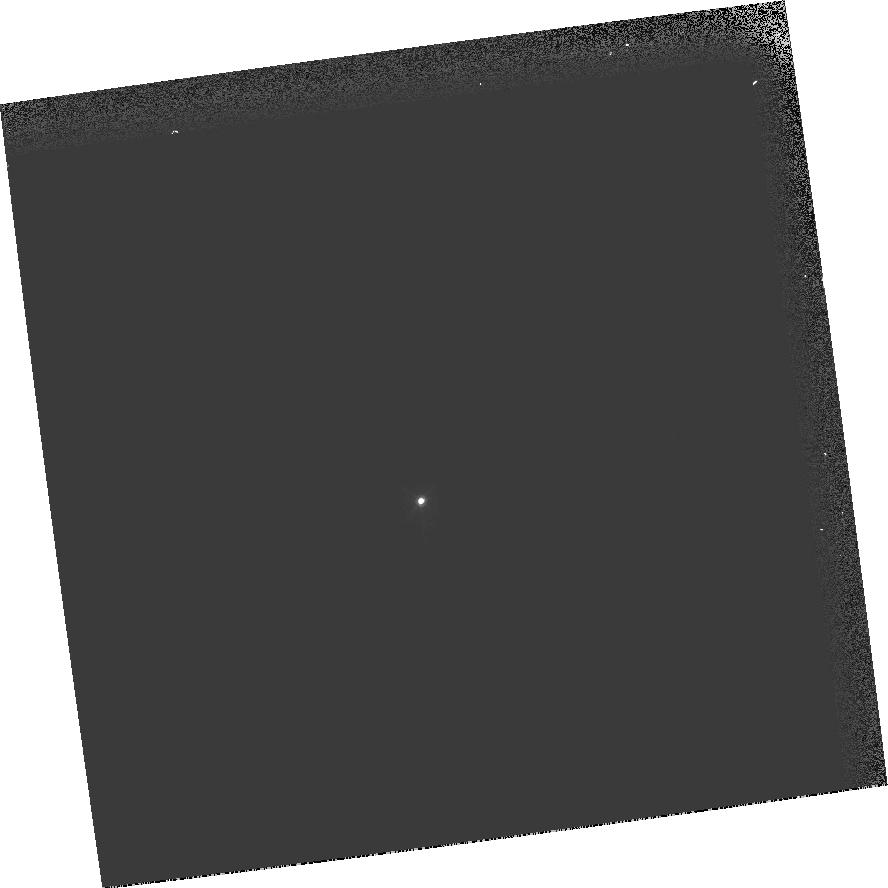
Target: GRW+70D5824
Instrument: WFPC2/PC
Filter: F547M
Exposure: 1 min
Observation ID: hst_8829_13_wfpc2_pc_f547m_u68w13

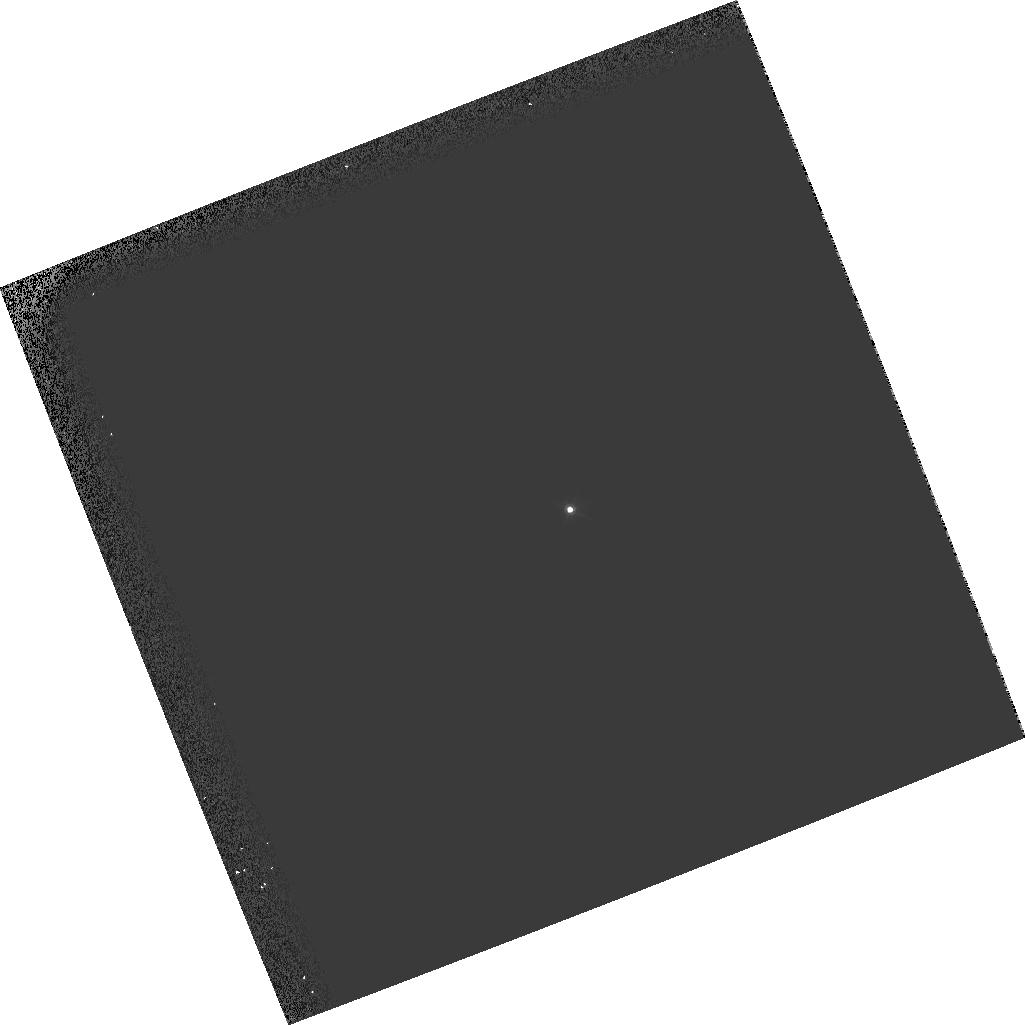
Target: GRW+70D5824
Instrument: WFPC2/PC
Filter: F547M
Exposure: 1 min
Observation ID: hst_8829_09_wfpc2_pc_f547m_u68w09

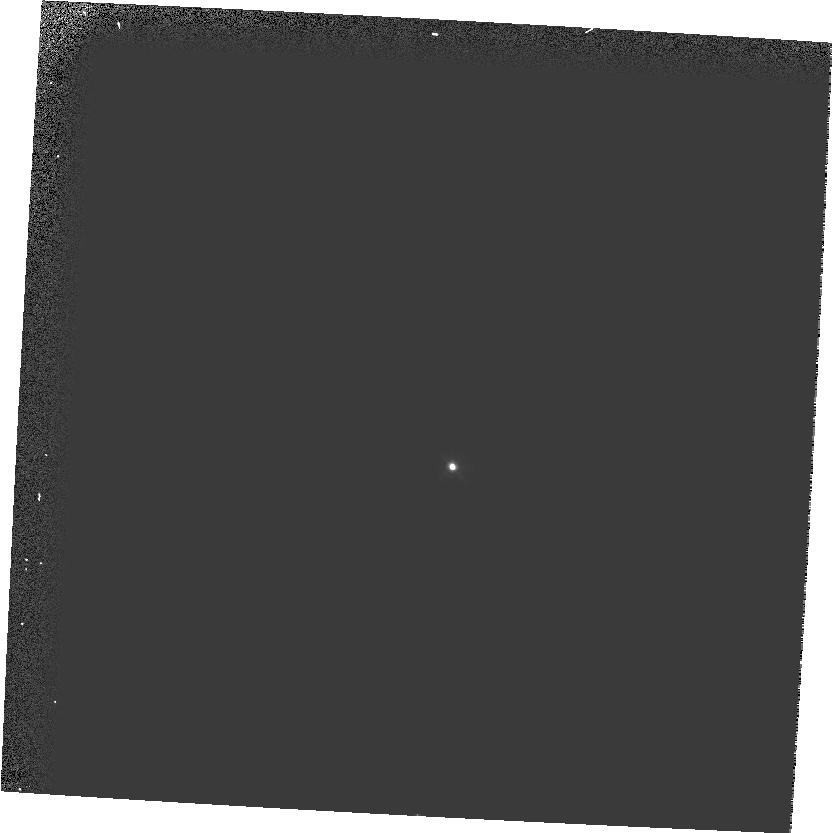
Target: GRW+70D5824
Instrument: WFPC2/PC
Filter: F547M
Exposure: 1 min
Observation ID: hst_8829_10_wfpc2_pc_f547m_u68w10

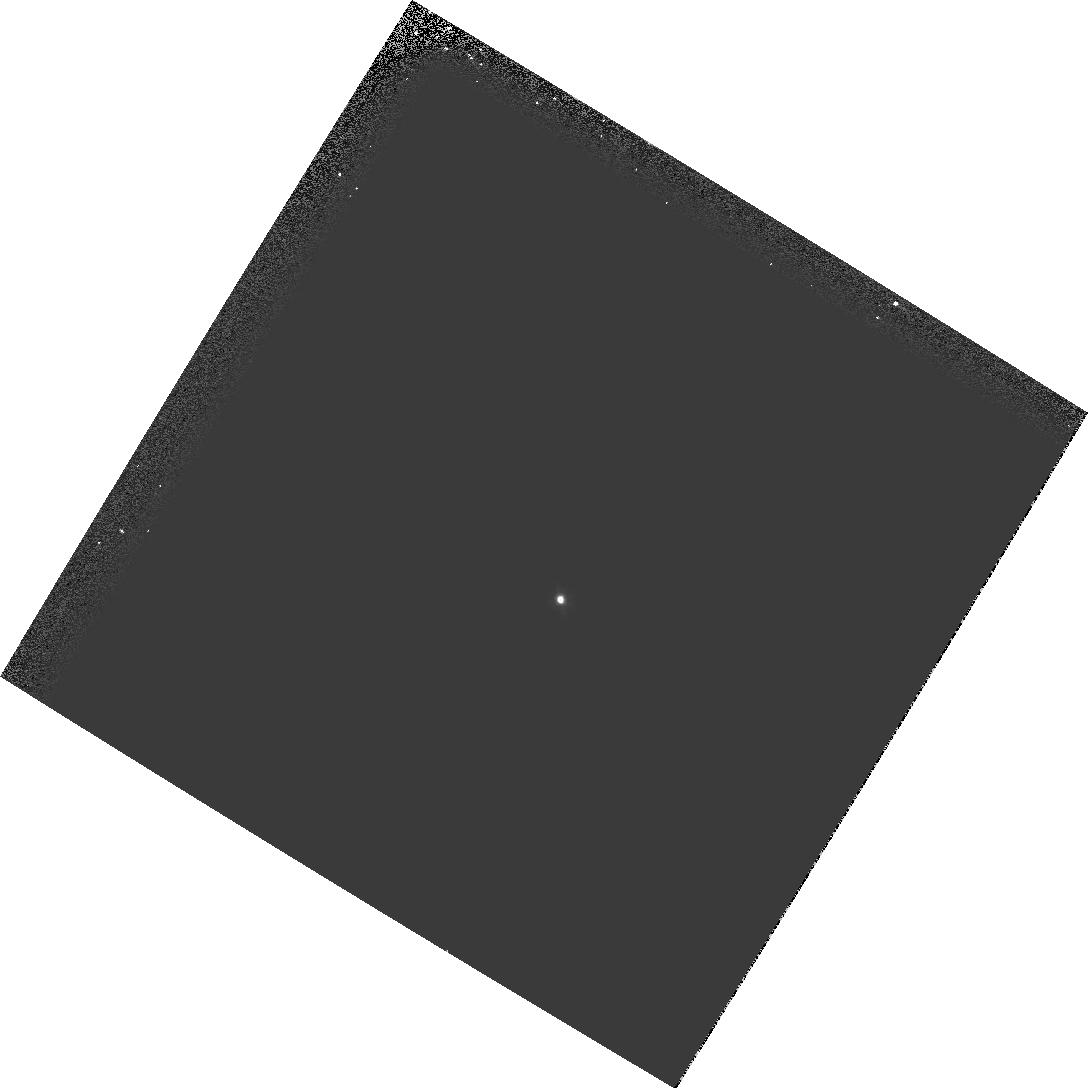
Target: GRW+70D5824
Instrument: WFPC2/PC
Filter: F547M
Exposure: 1 min
Observation ID: hst_8829_11_wfpc2_pc_f547m_u68w11

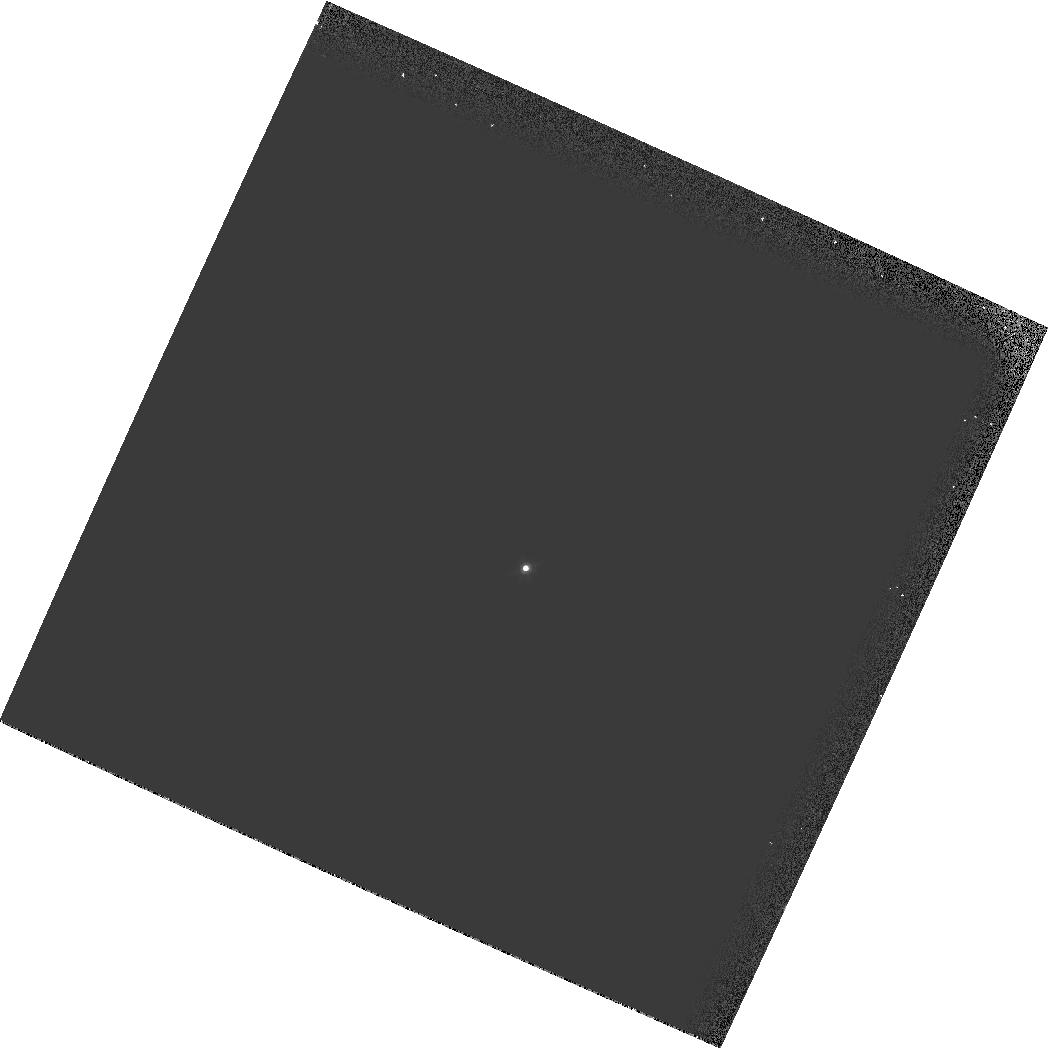
Target: GRW+70D5824
Instrument: WFPC2/PC
Filter: F547M
Exposure: 1 min
Observation ID: hst_8829_14_wfpc2_pc_f547m_u68w14

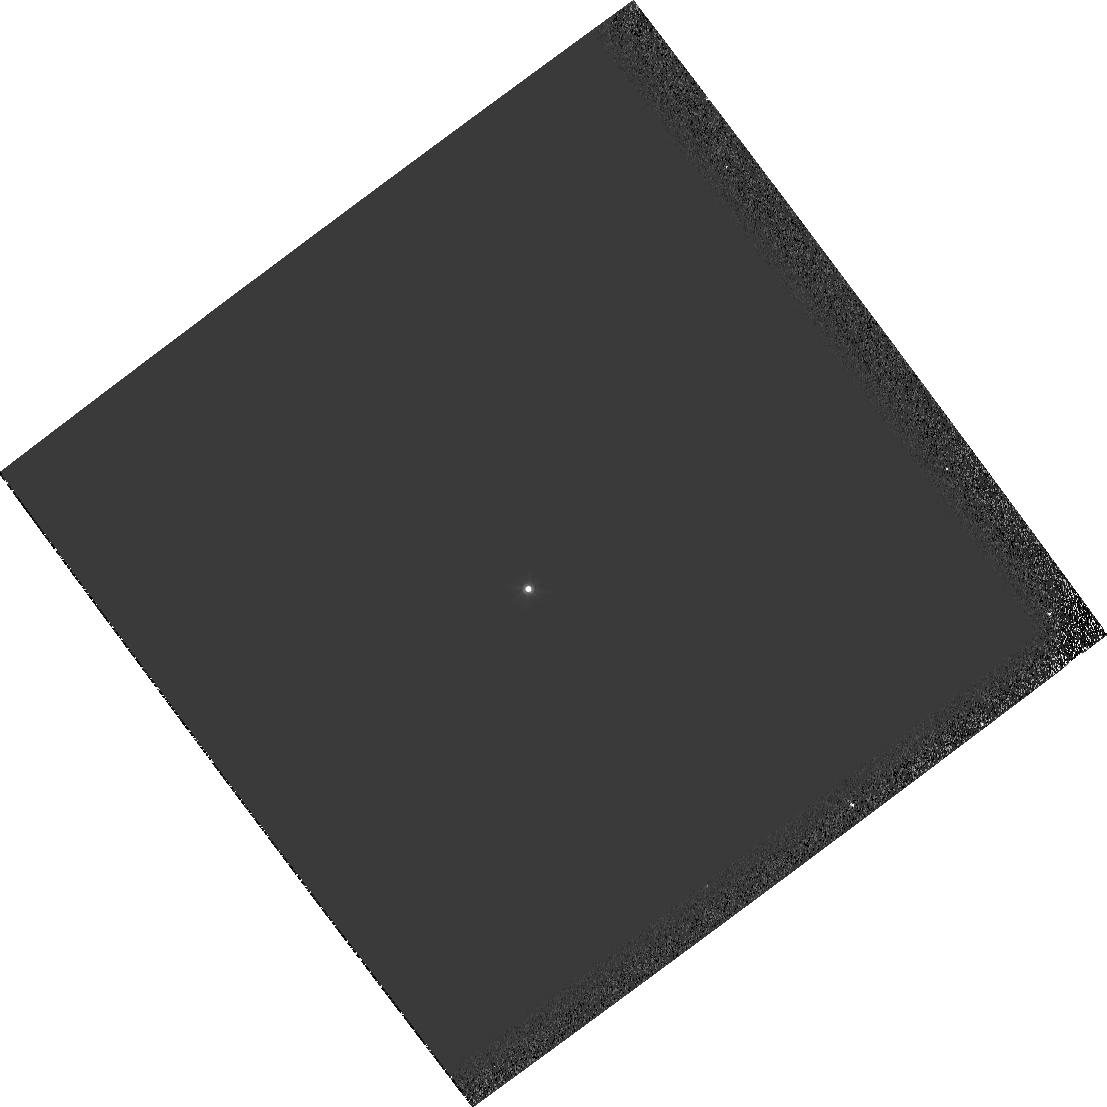
Target: GRW+70D5824
Instrument: WFPC2/PC
Filter: F547M
Exposure: 1 min
Observation ID: hst_8829_02_wfpc2_pc_f547m_u68w02

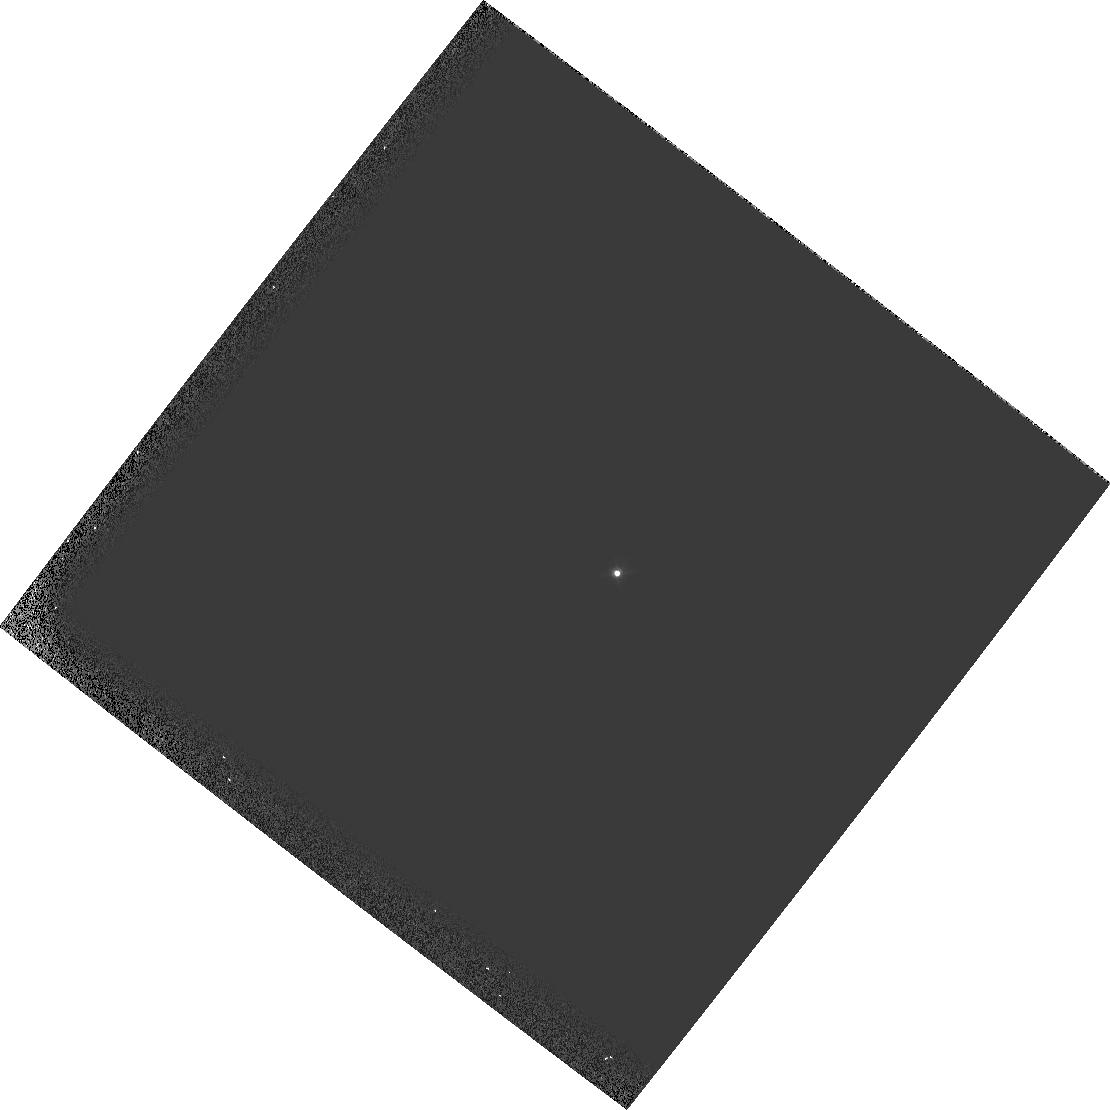
Target: GRW+70D5824
Instrument: WFPC2/PC
Filter: F547M
Exposure: 1 min
Observation ID: hst_8829_08_wfpc2_pc_f547m_u68w08

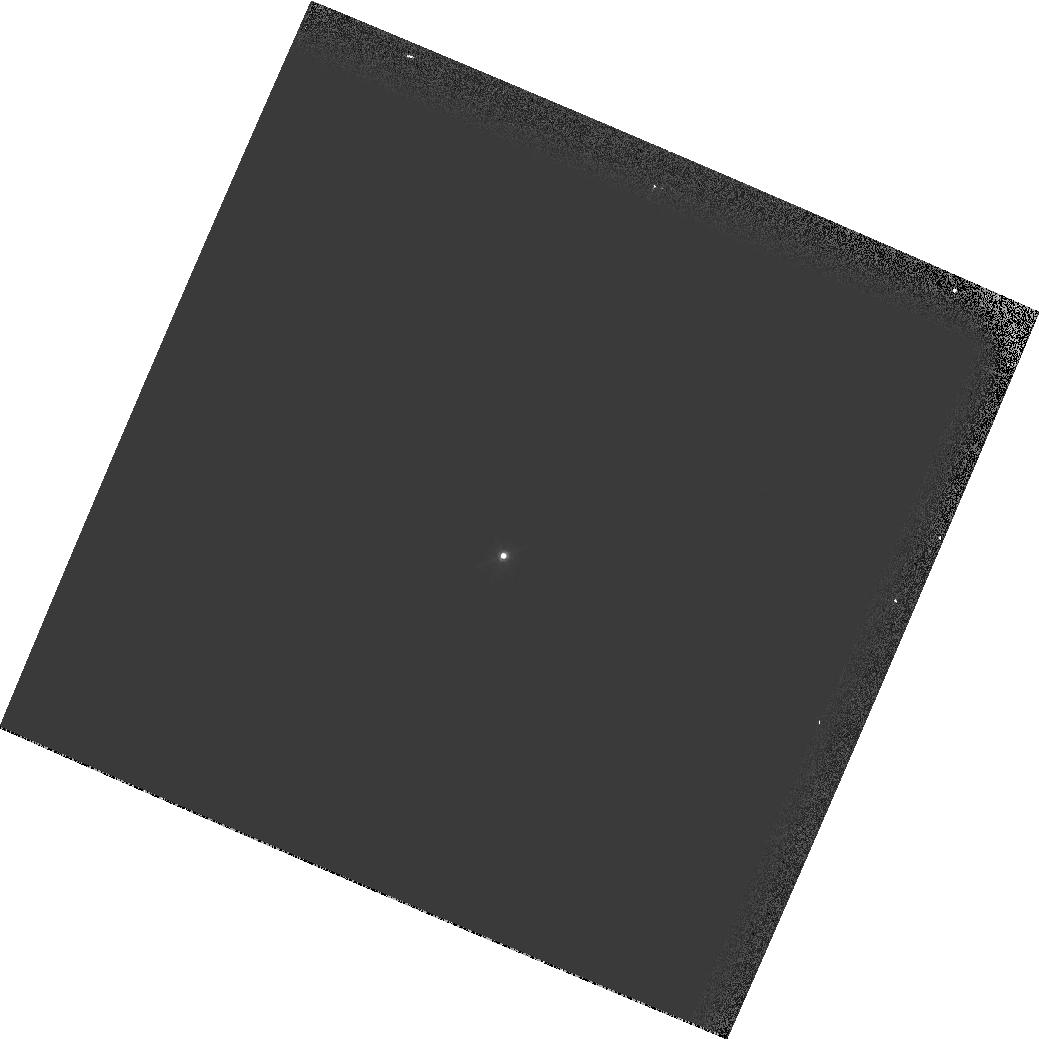
Target: GRW+70D5824
Instrument: WFPC2/PC
Filter: F547M
Exposure: 1 min
Observation ID: hst_8829_01_wfpc2_pc_f547m_u68w01

Observatory Focus Monitor (PI: Gilliland, Ronald L)

The HST focus drifts slowly and shows evidence of undergoing slips of a few microns at random times. The rate of the WFPC2 monitoring program is insufficient to track and/or understand OTA behavior in order to request timely and appropriate Secondary Mirror corrections. This 14 orbit program obtains a large amount of high signal to noise focus data, sometimes in 2 Science Instruments at once, and will be sufficient to more accurately define the HST focus. The utility of STIS image phase retrieval will be thoroughly tested with OII and OIII images acquired in parallel with WFPC2 images.